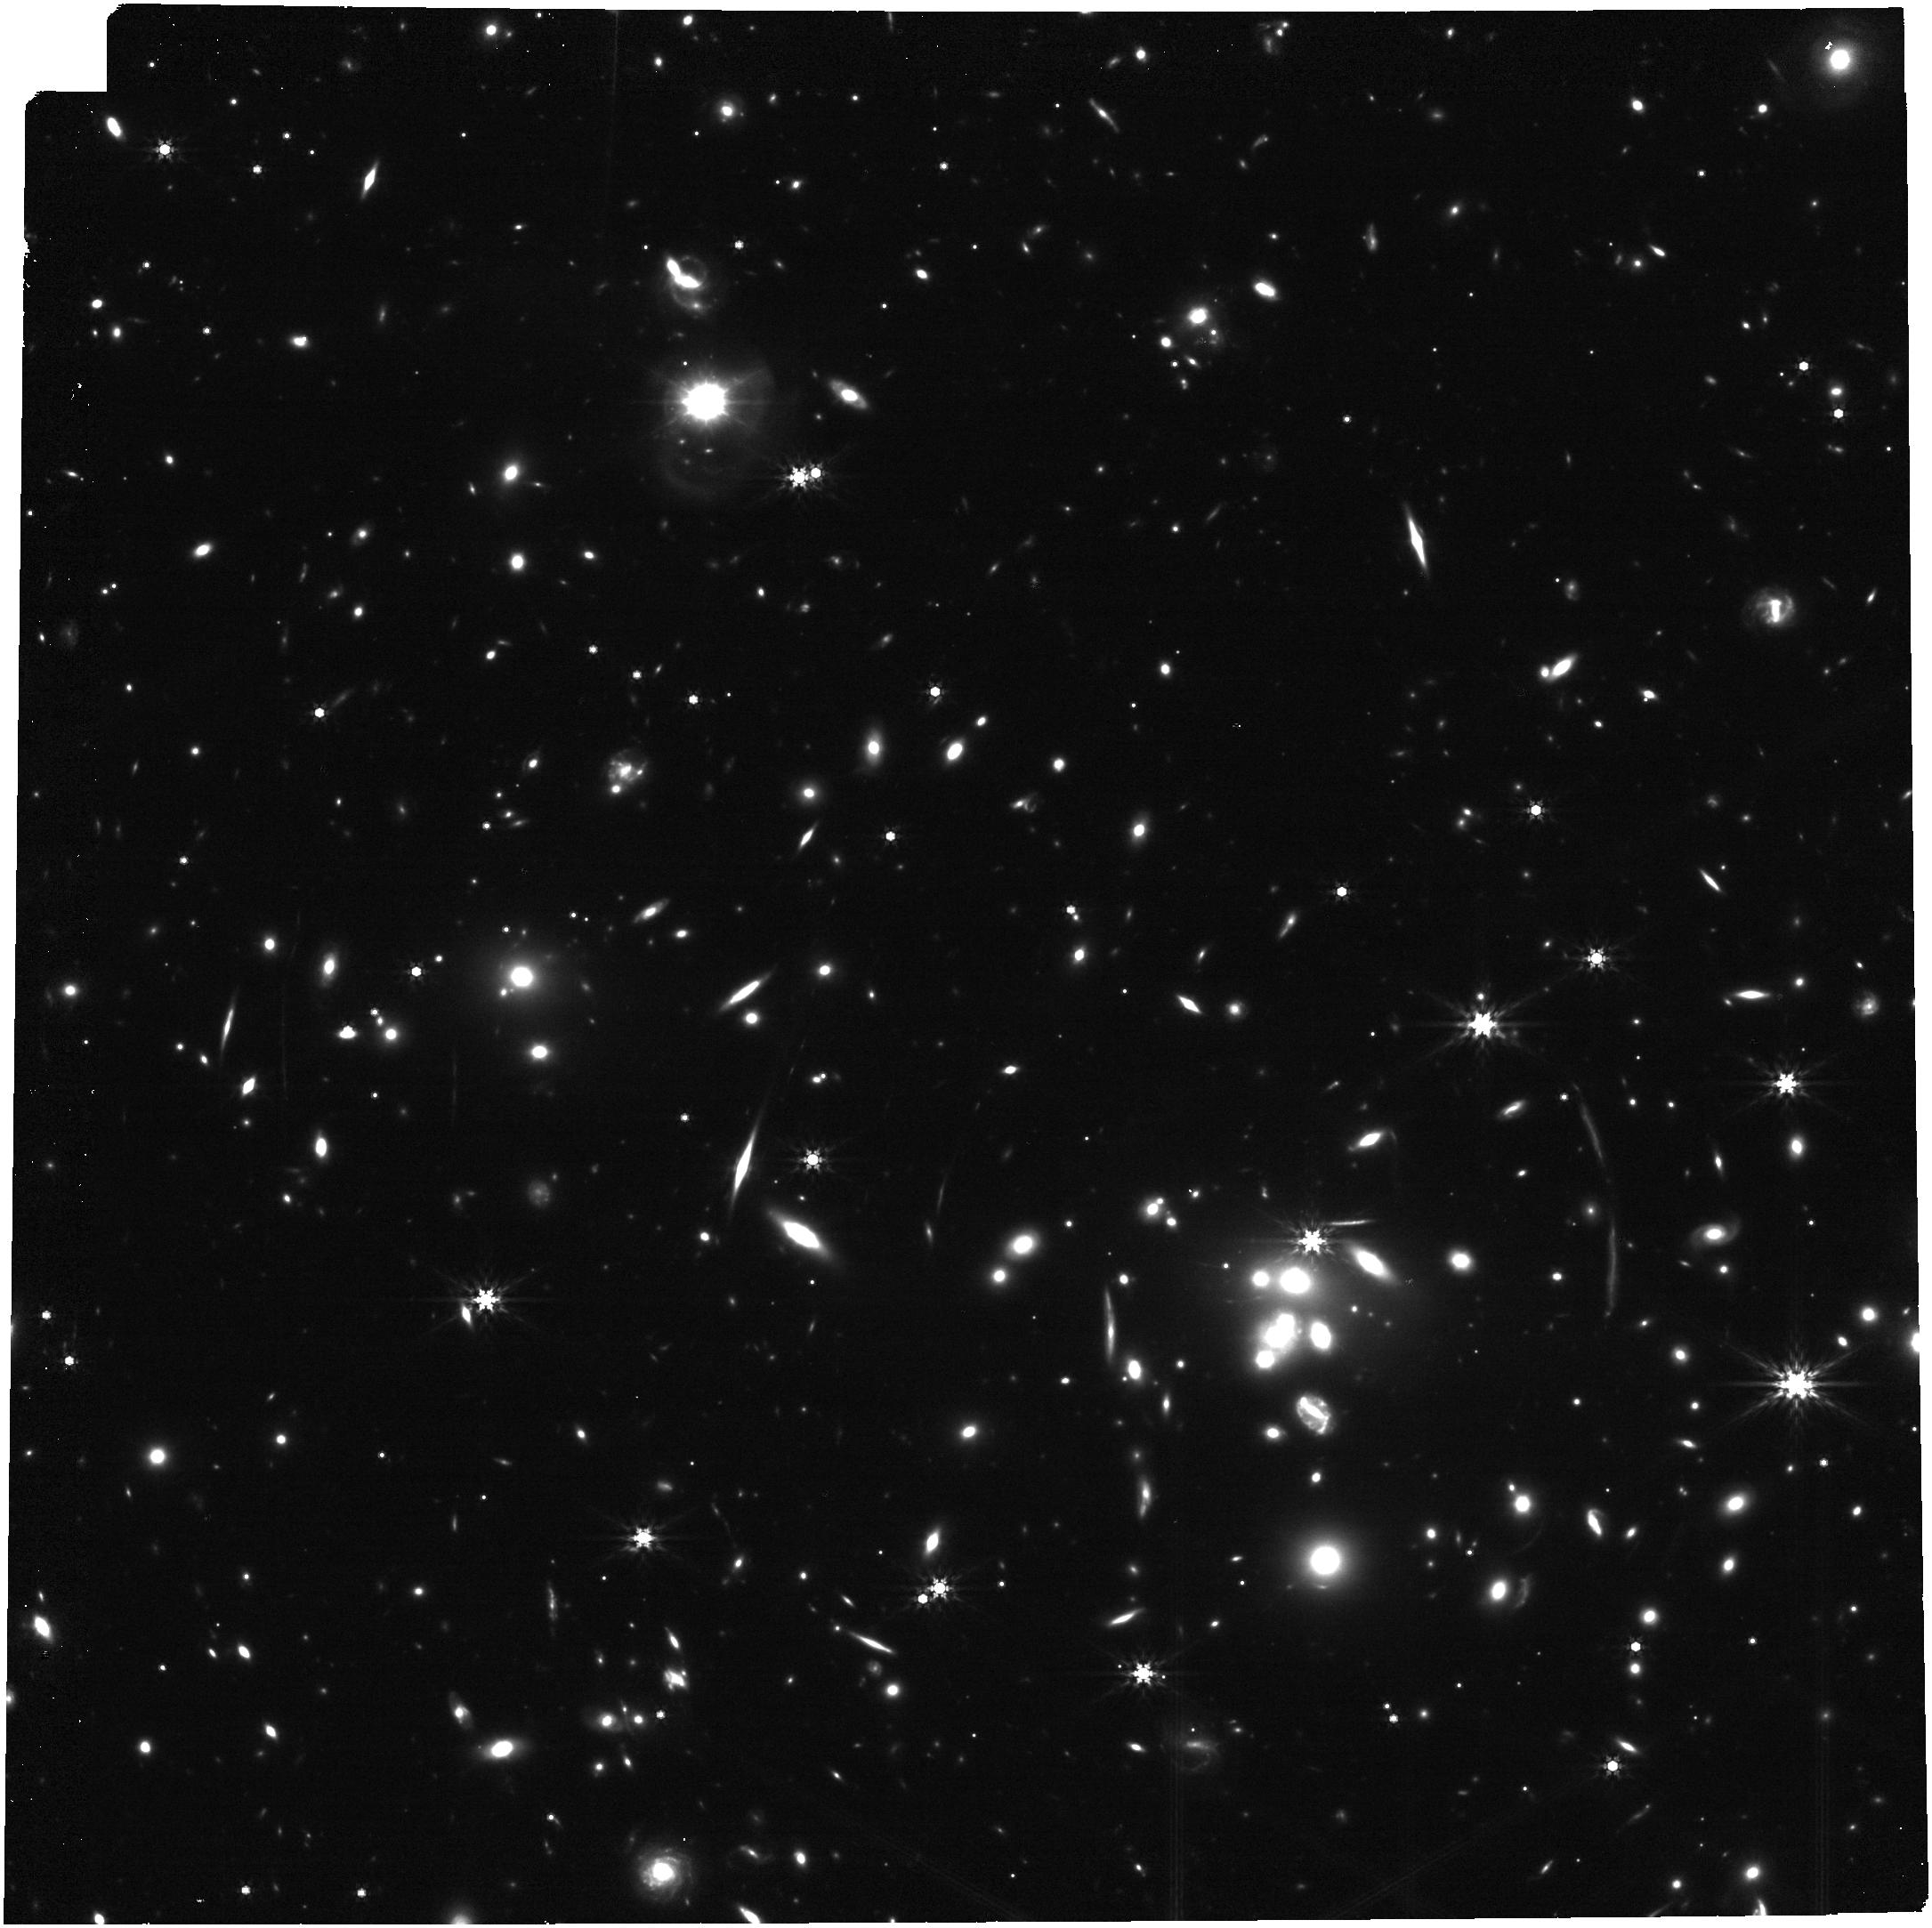
Target: MRGP0918. Instrument: NIRCAM. Filter: F444W. Exposure: 16 min. Observation ID: jw04903-o006_t002_nircam_clear-f444w

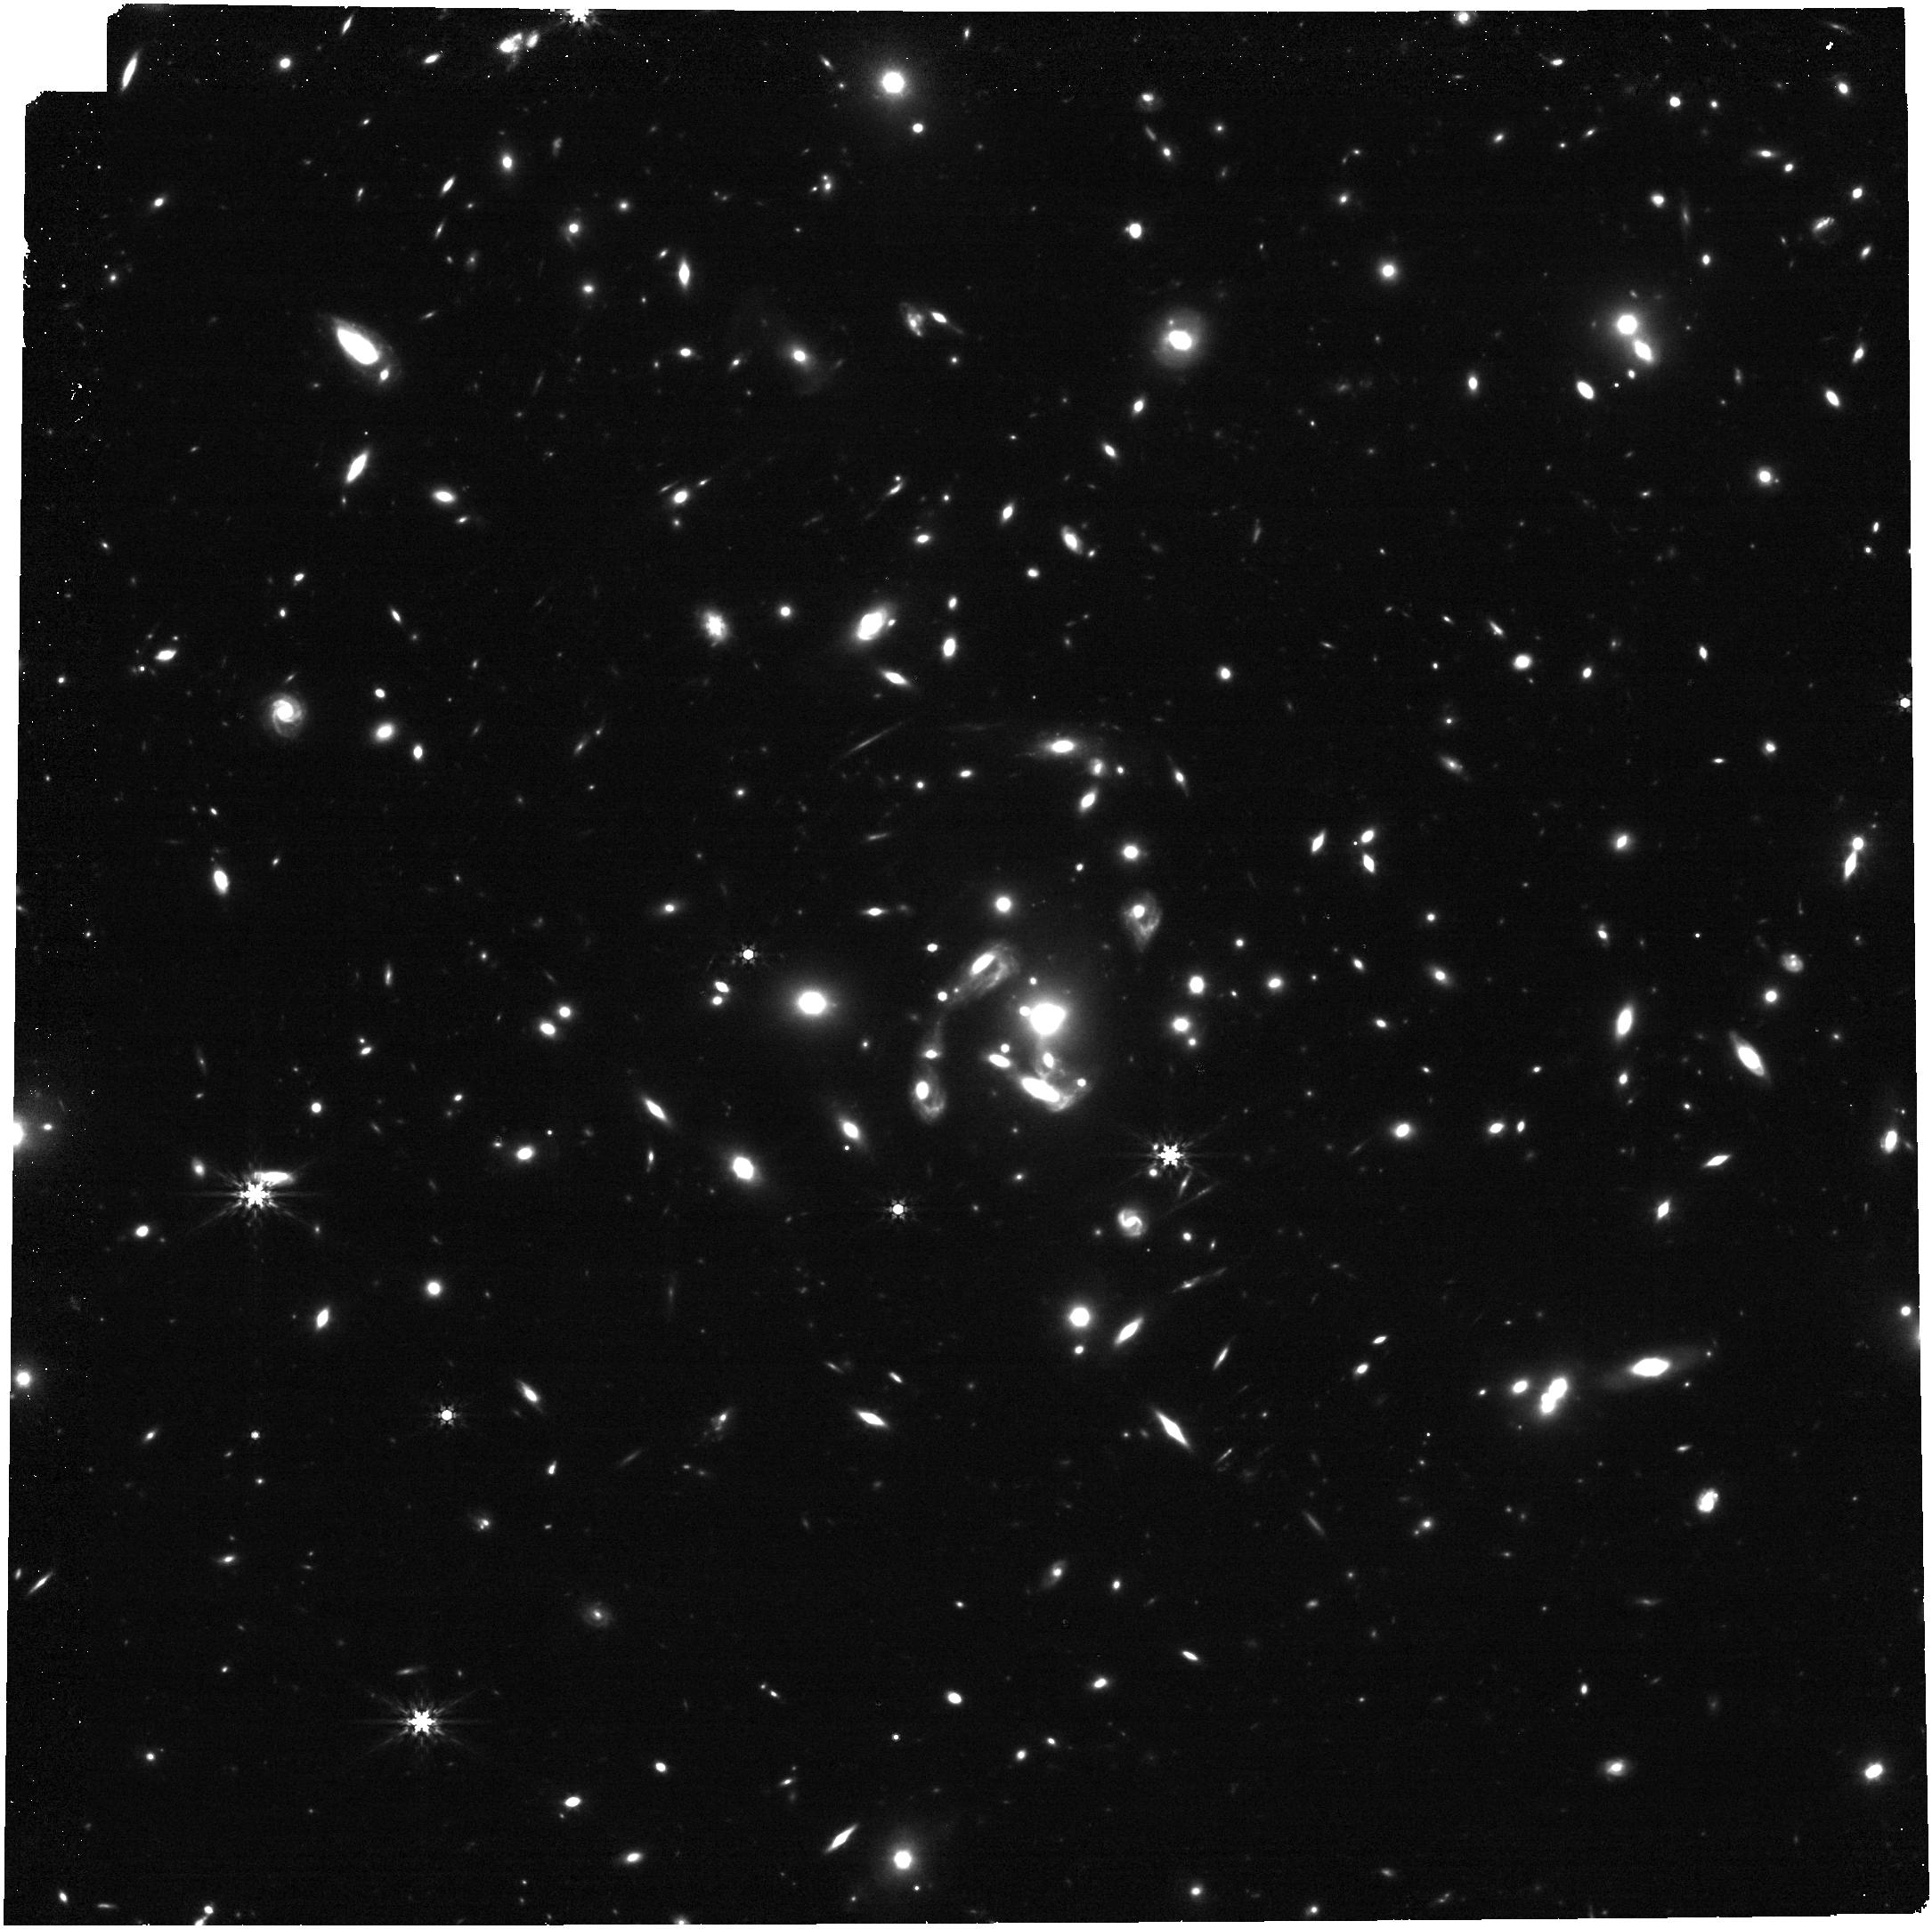
Target: MRGS1522. Instrument: NIRCAM. Filter: F444W. Exposure: 16 min. Observation ID: jw04903-o002_t003_nircam_clear-f444w

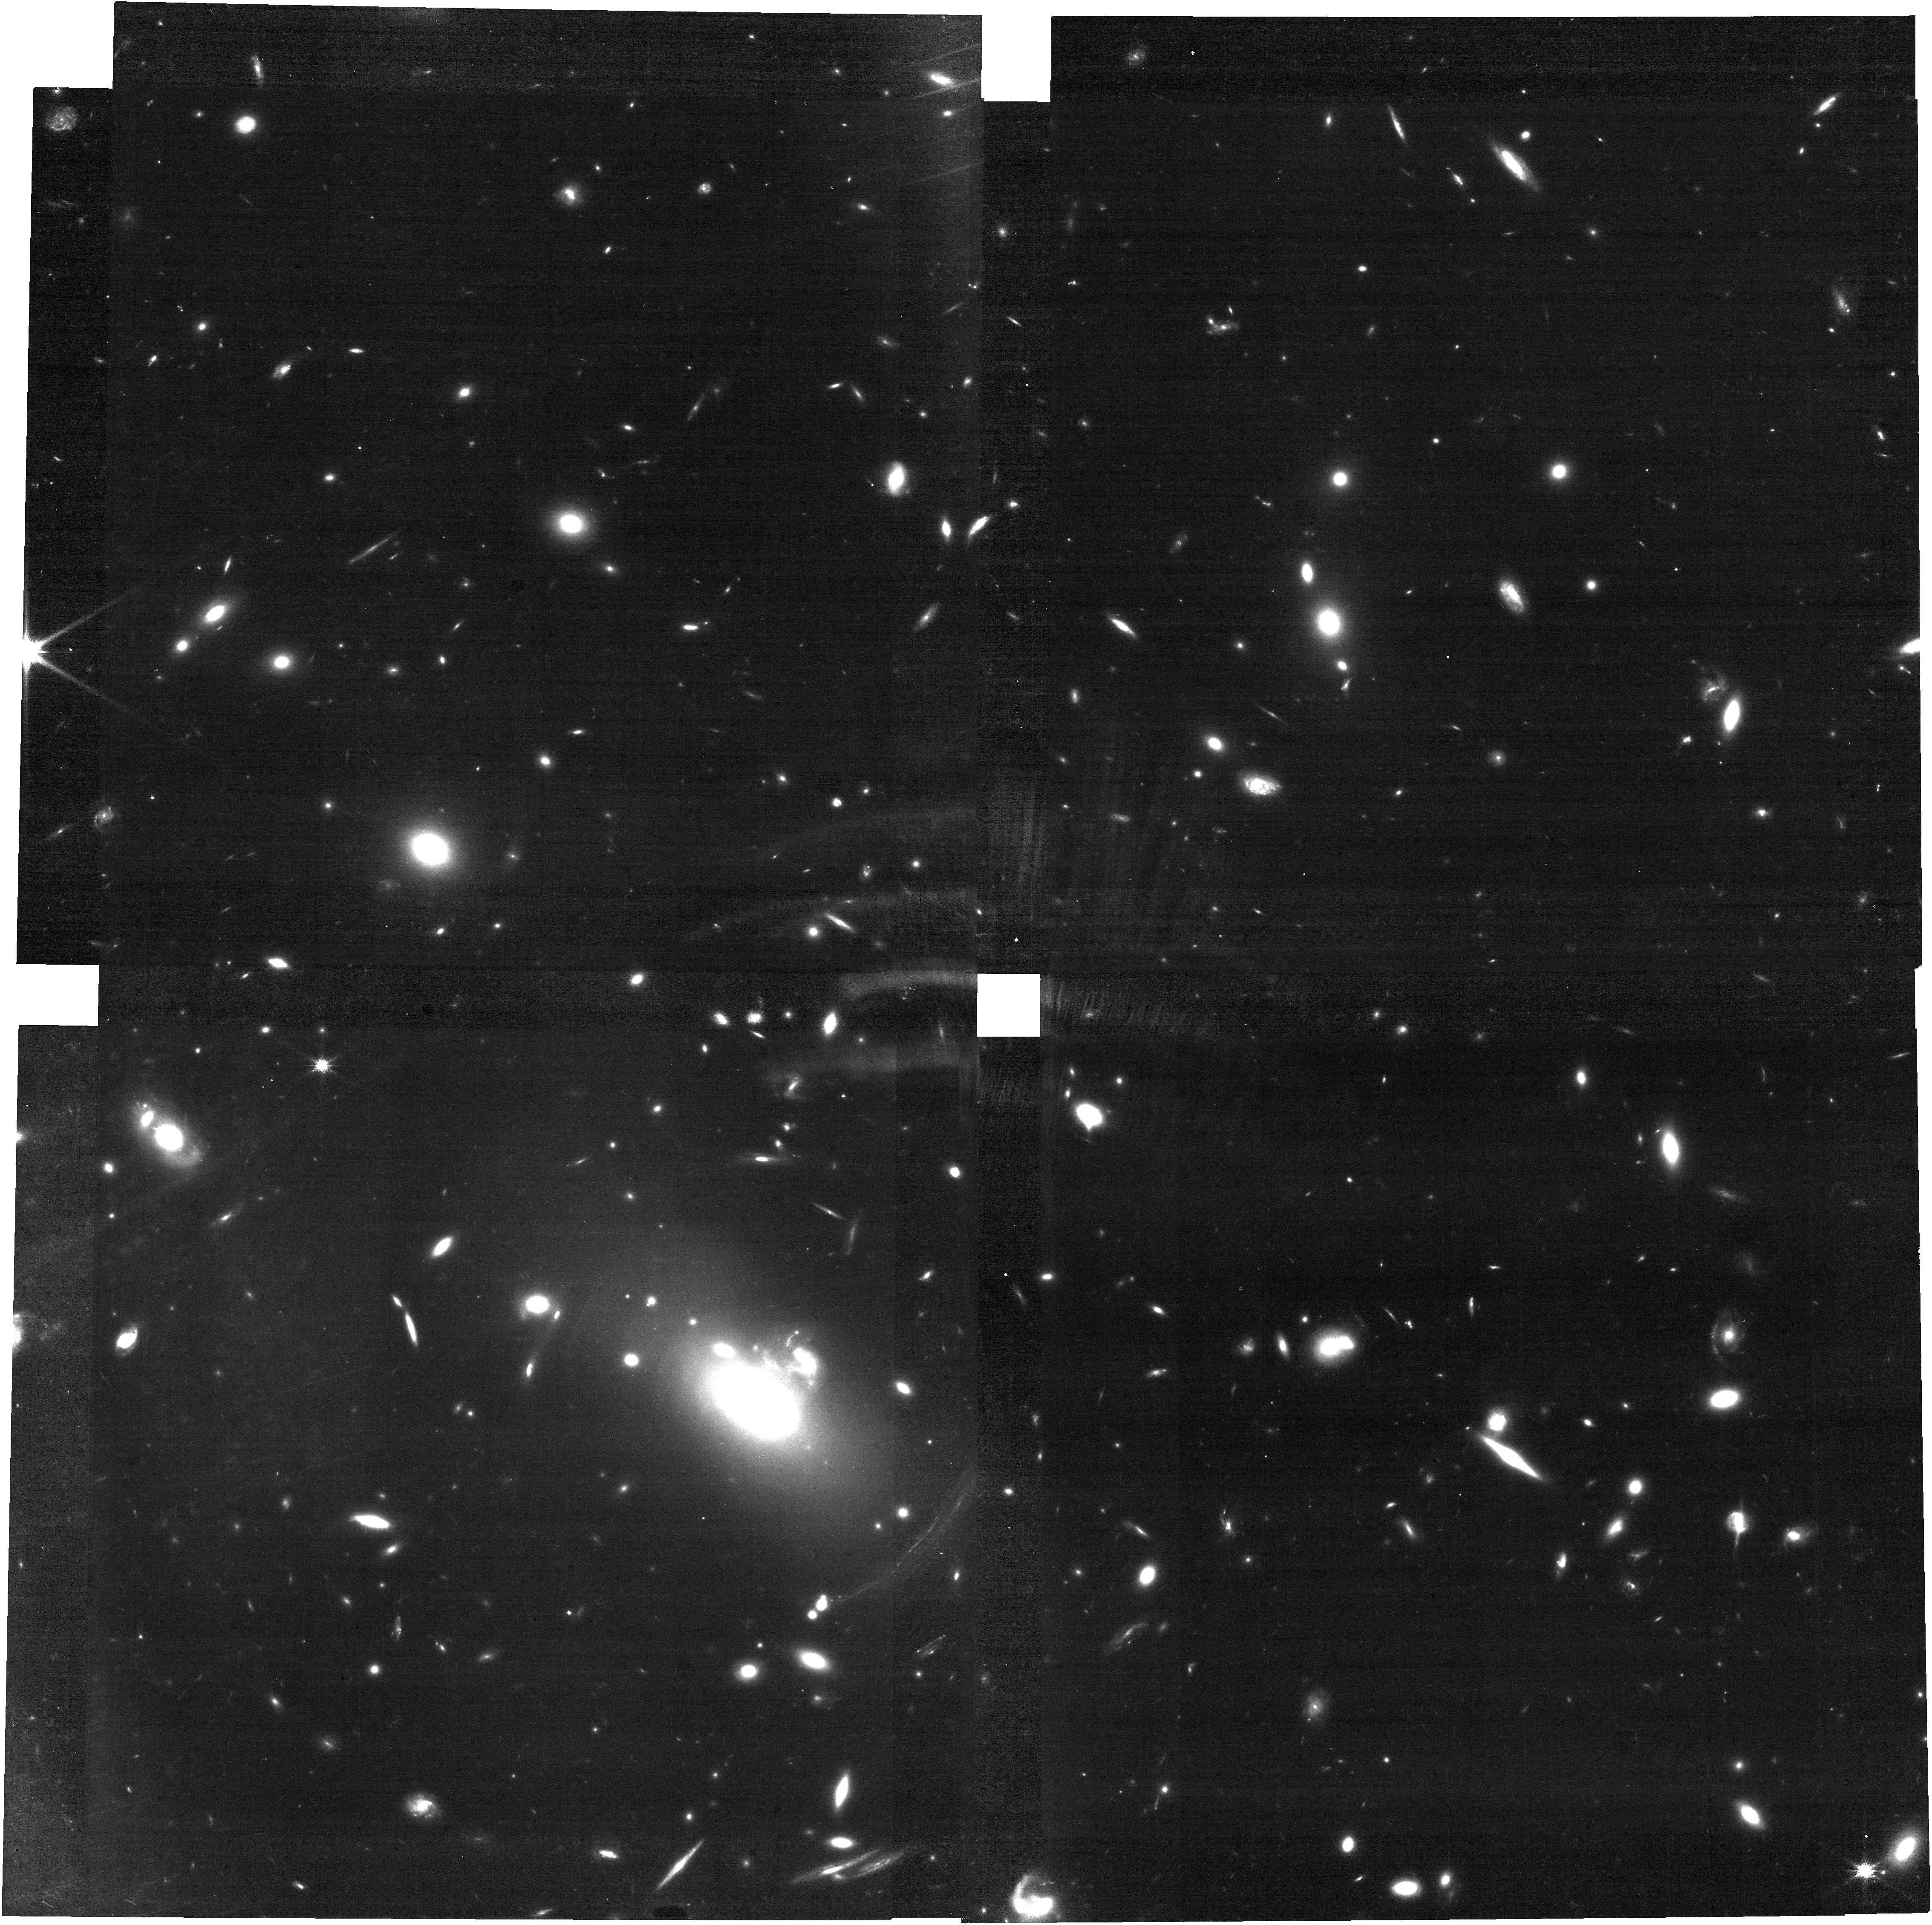
Target: MRGM0150. Instrument: NIRCAM. Filter: F115W. Exposure: 31 min. Observation ID: jw04903-o008_t001_nircam_clear-f115w

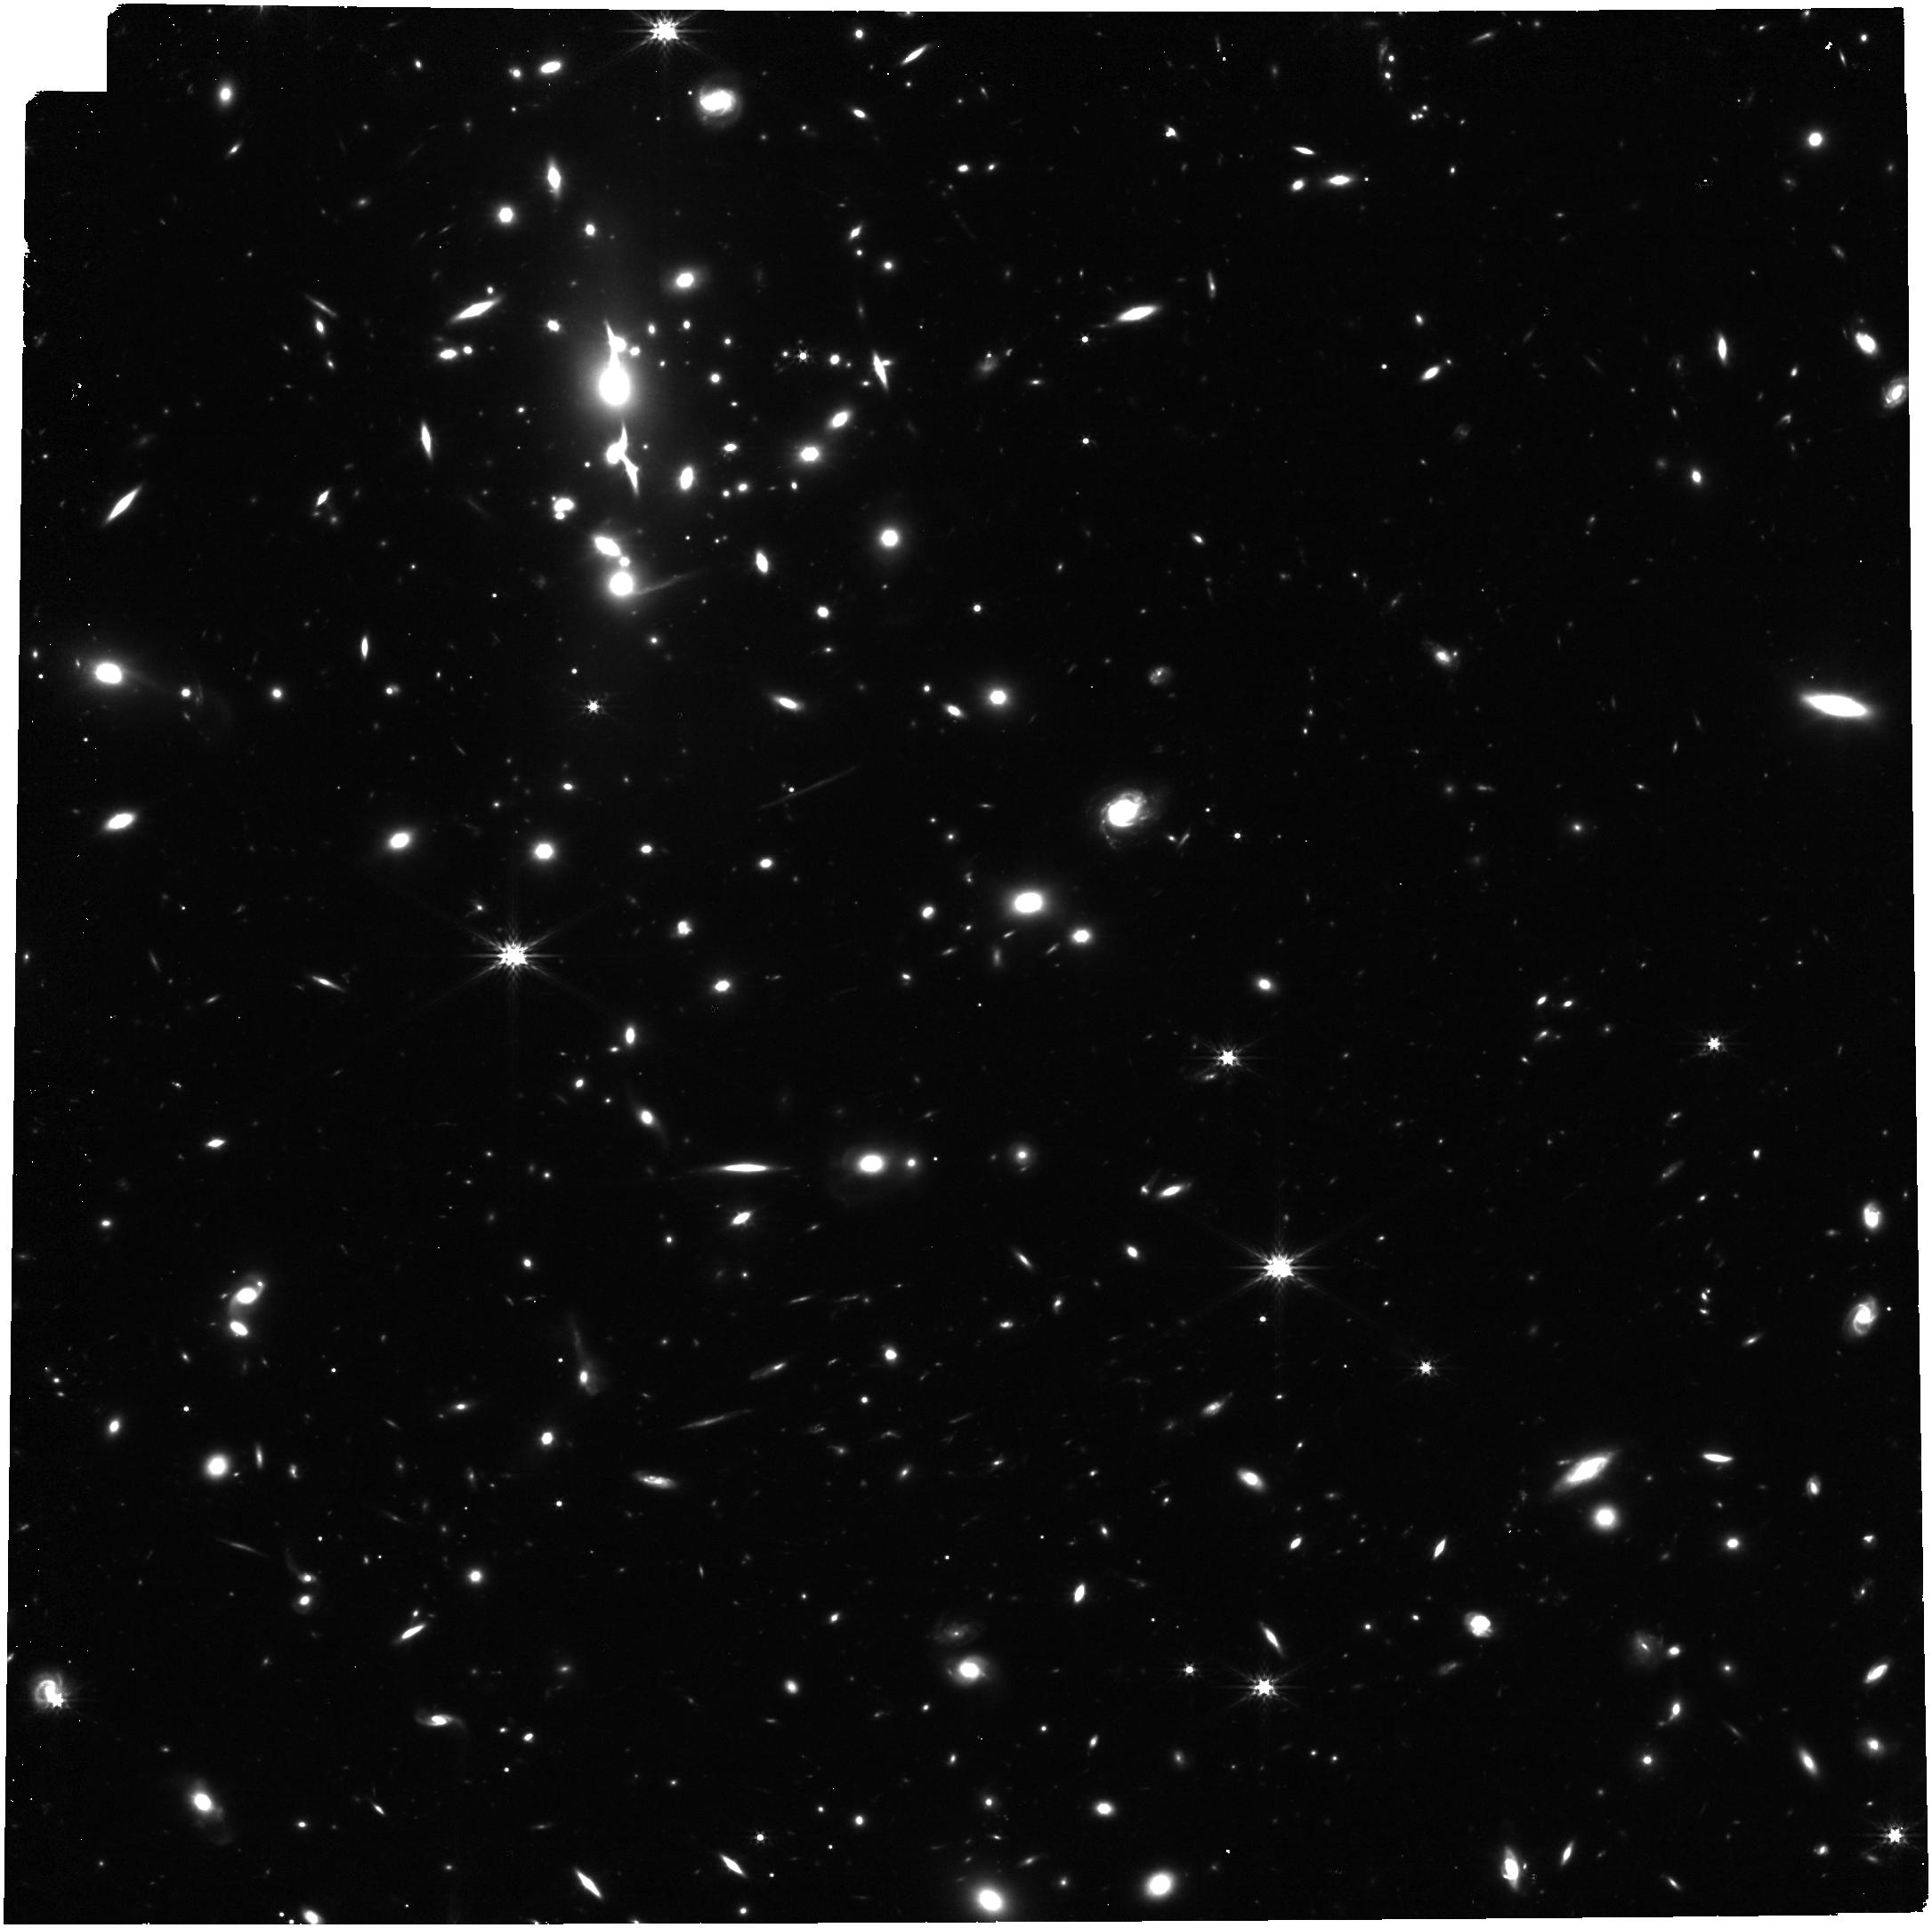
Target: MRGM2129. Instrument: NIRCAM. Filter: F277W. Exposure: 31 min. Observation ID: jw04903-o004_t004_nircam_clear-f277w

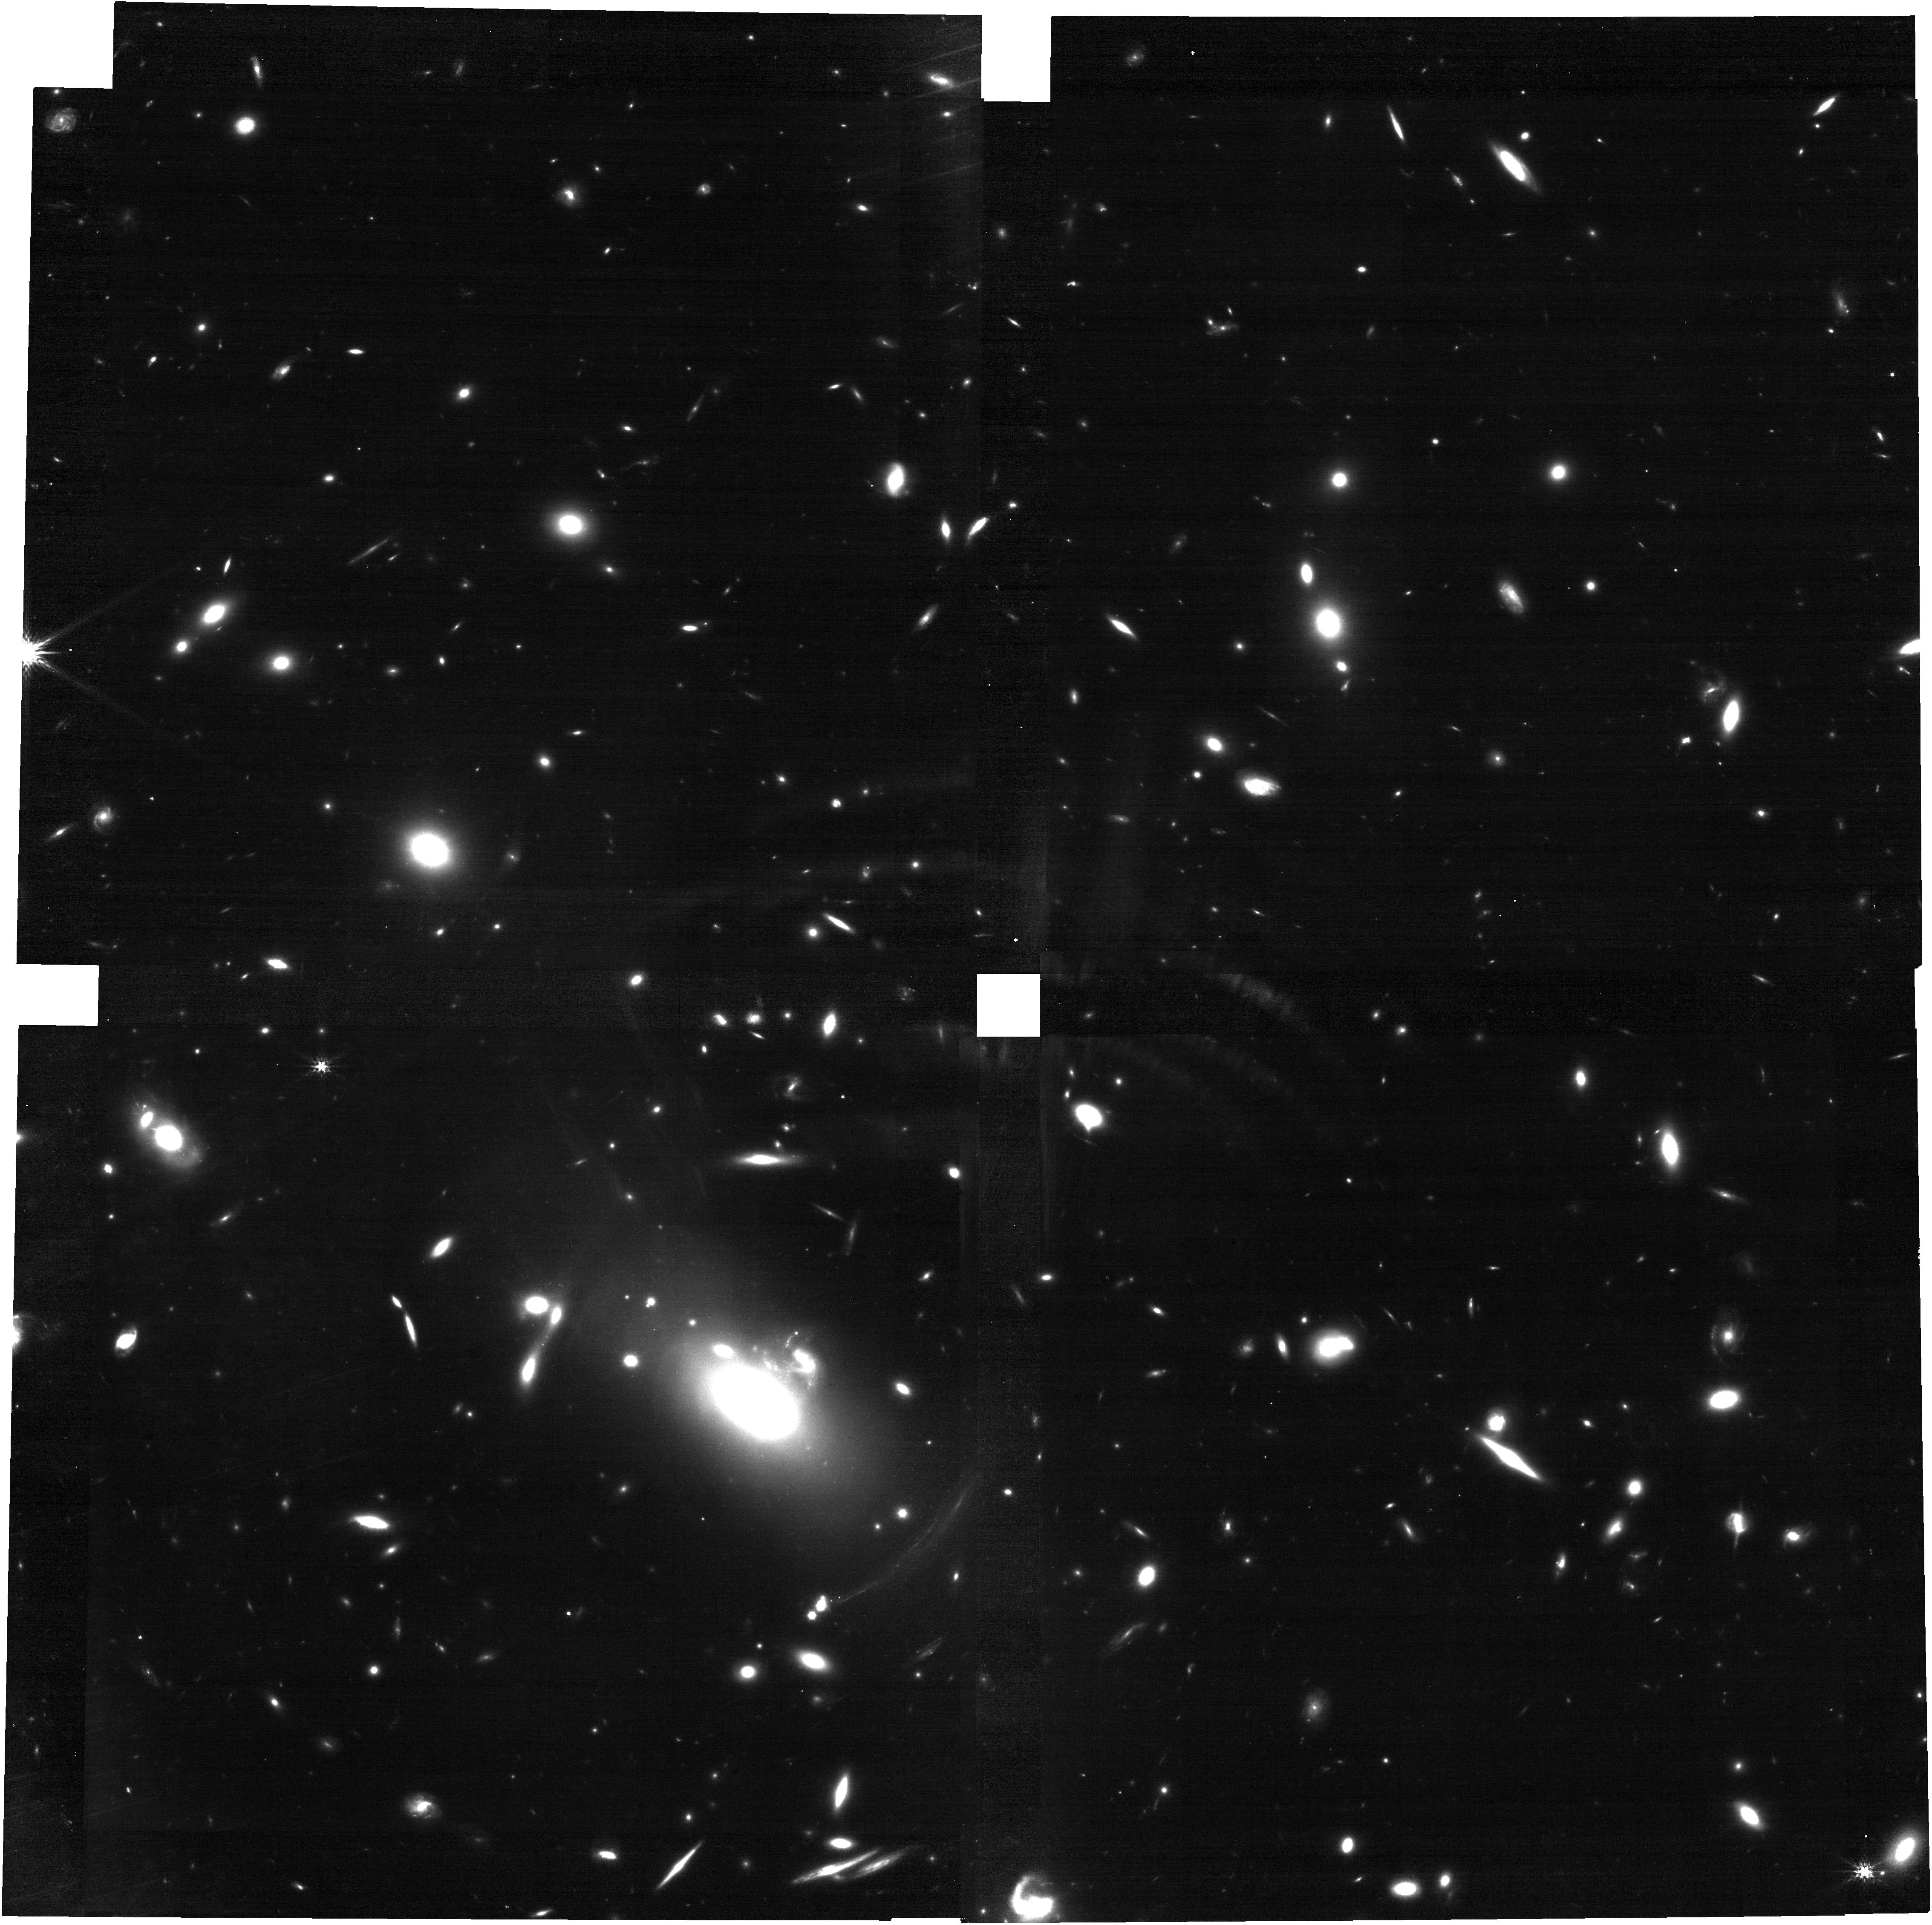
Target: MRGM0150. Instrument: NIRCAM. Filter: F200W. Exposure: 21 min. Observation ID: jw04903-o008_t001_nircam_clear-f200w

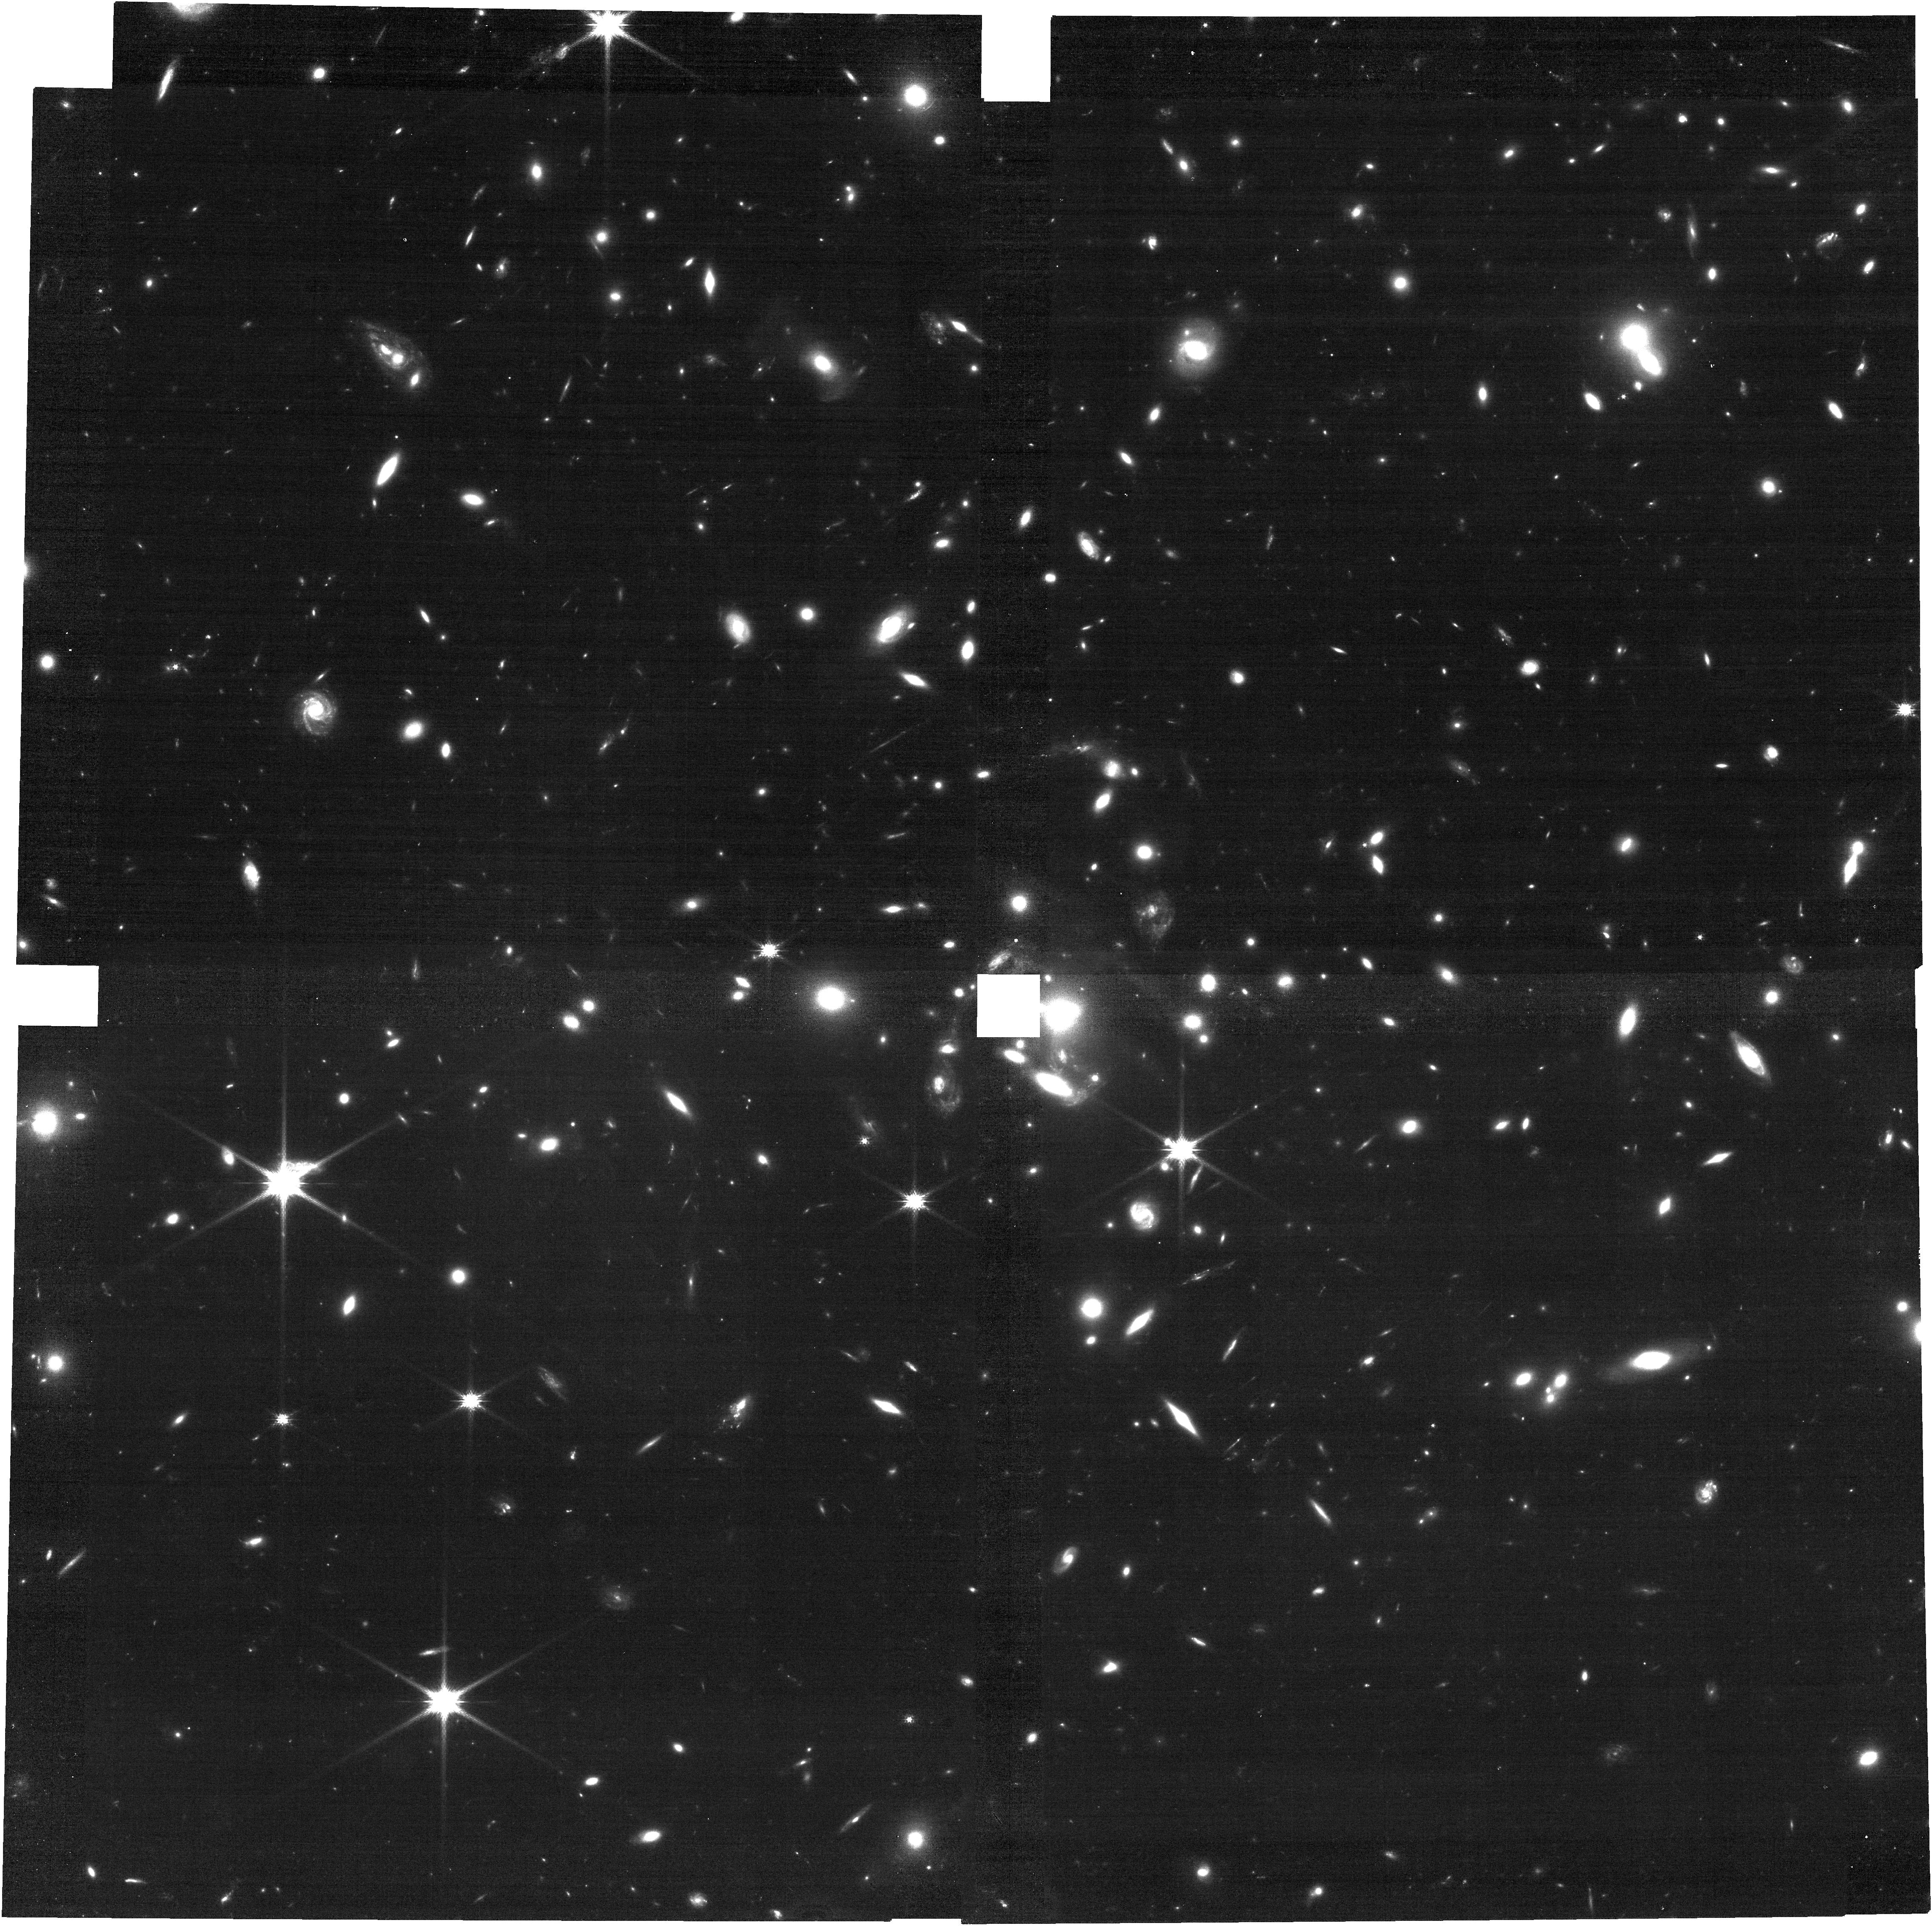
Target: MRGS1522. Instrument: NIRCAM. Filter: F115W. Exposure: 31 min. Observation ID: jw04903-o002_t003_nircam_clear-f115w

Early Quiescent Galaxies Under the Magnifying Glass (PI: Newman, Andrew B.)

Star formation had shut down in a significant fraction of massive galaxies by z ~ 2. We still lack a firm understanding of the processes that ended star formation and prevent future activity, as well as their relationship to morphological change and black hole growth. A significant advance requires detailed, spatially resolved information that can be gleaned only through IFU spectroscopy. Yet this is a challenge, even with JWST, due to these galaxies’ compact sizes. We propose to overcome this limitation via deep NIRSpec IFU spectroscopy and brief NIRCam imaging of 4 gravitationally lensed and exceptionally bright quiescent galaxies at z=2.1-2.6, all seen within ~1 Gyr after quenching. We will (1) spatially resolve detailed star formation histories and multi-element stellar abundances, testing proposed quenching models by constraining when, where, and how quickly quenching proceeded; (2) resolve the stellar kinematics of recently quenched galaxies to determine how much morphological transformation into ellipticals accompanied quenching; (3) test the exciting suggestion that early quiescent galaxies, like local "relic" galaxies proposed to be their analogs, host overmassive black holes by searching for their dynamical signature; and (4) map the ubiquitous ionized gas that appears to be shock heated, along with any neutral ISM or outflows, thereby shedding light on the suppression of star formation at high redshifts. These rich and detailed insights into early quiescent galaxies' formation history, chemistry, structure, kinematics, ISM, outflows, and black holes are possible only by coupling lensing with the resolution, sensitivity, and wavelength coverage of JWST.